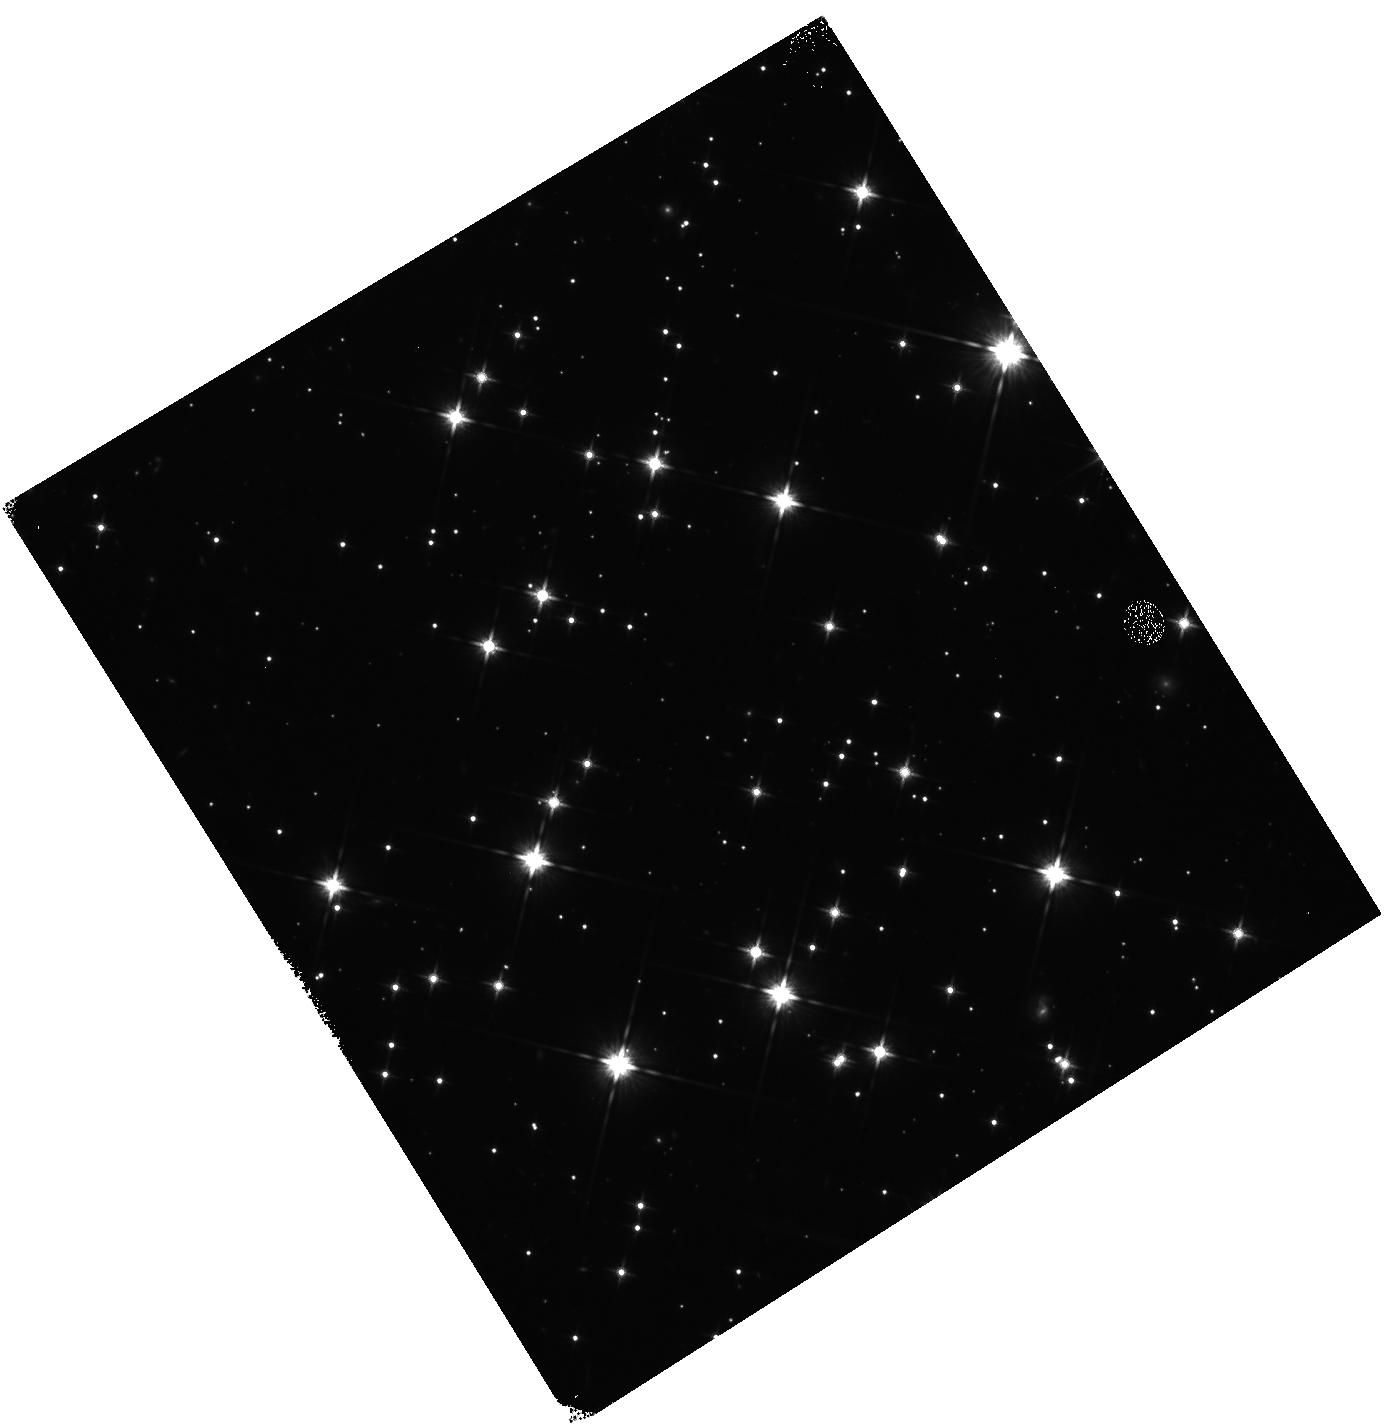
Target: field at RA 92.240°, Dec 24.243°
Instrument: WFC3/IR
Filter: F140W
Exposure: 12 min
Observation ID: hst_13173_af_wfc3_ir_f140w_ic5xaf

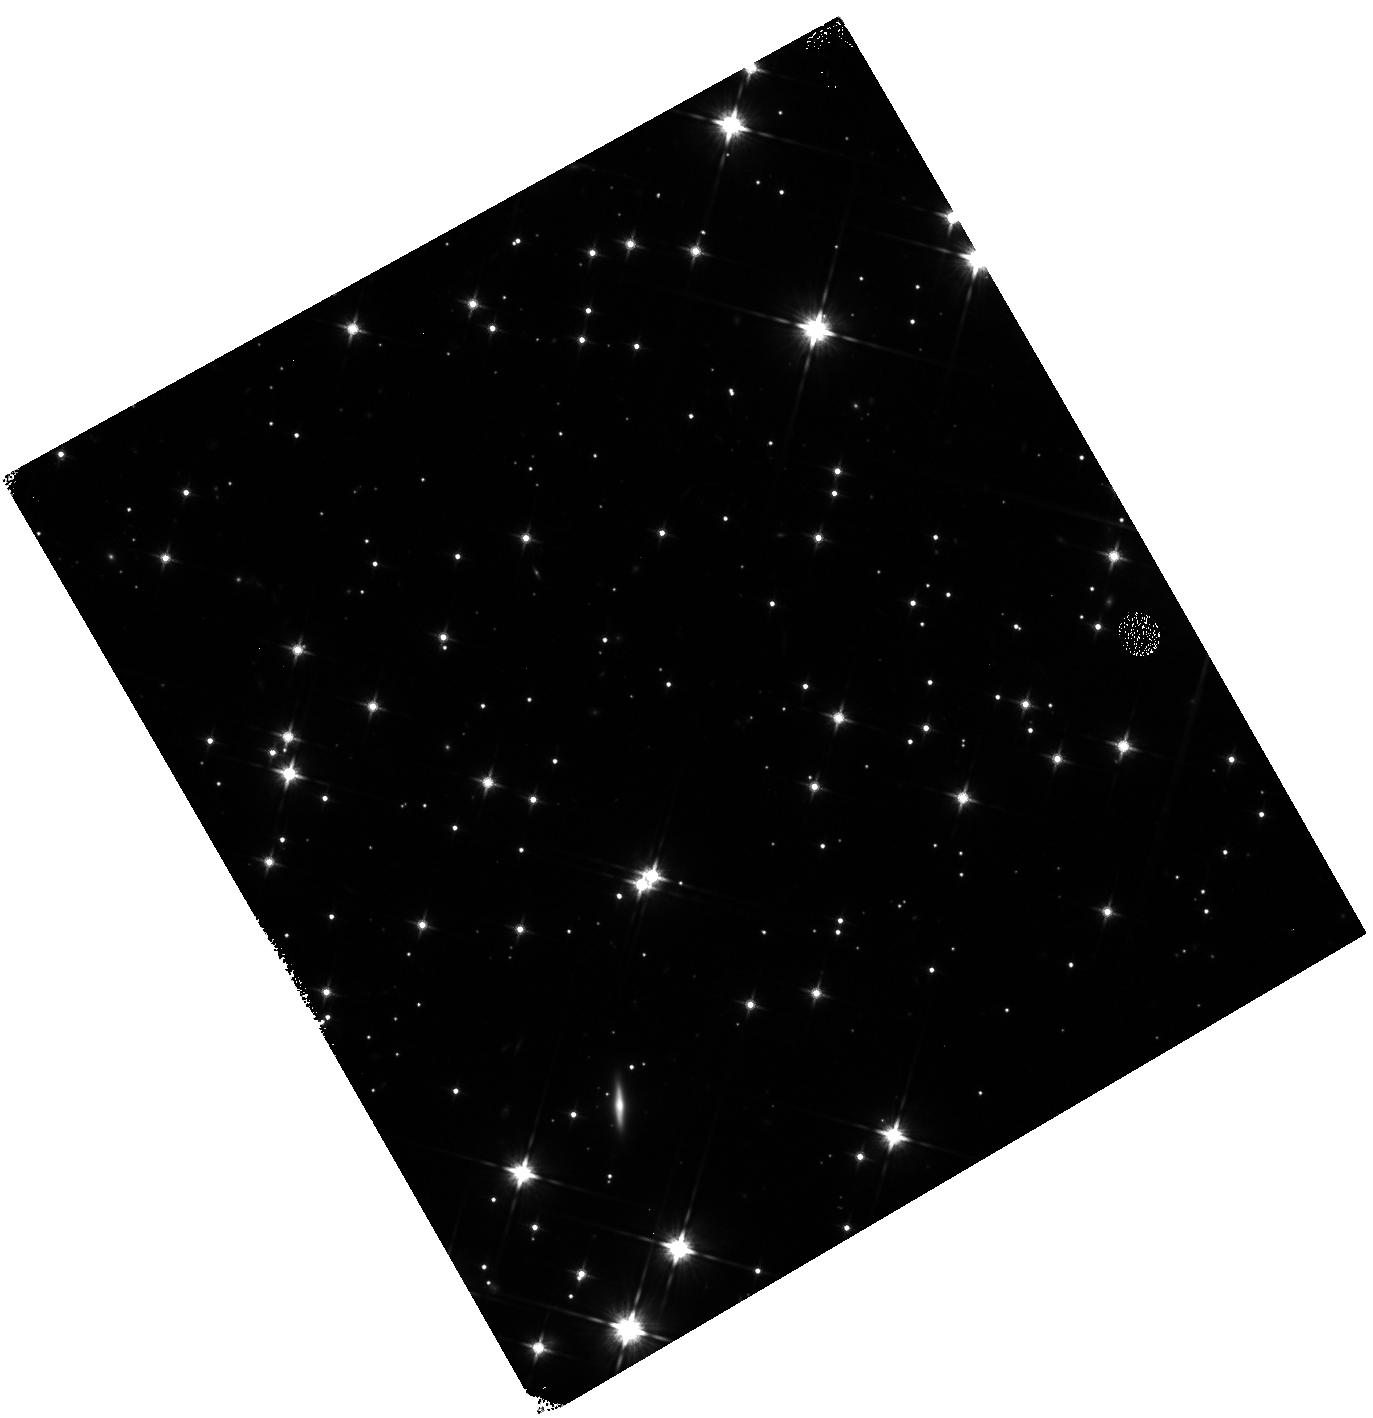
Target: field at RA 92.248°, Dec 24.217°
Instrument: WFC3/IR
Filter: F140W
Exposure: 12 min
Observation ID: hst_13173_ae_wfc3_ir_f140w_ic5xae

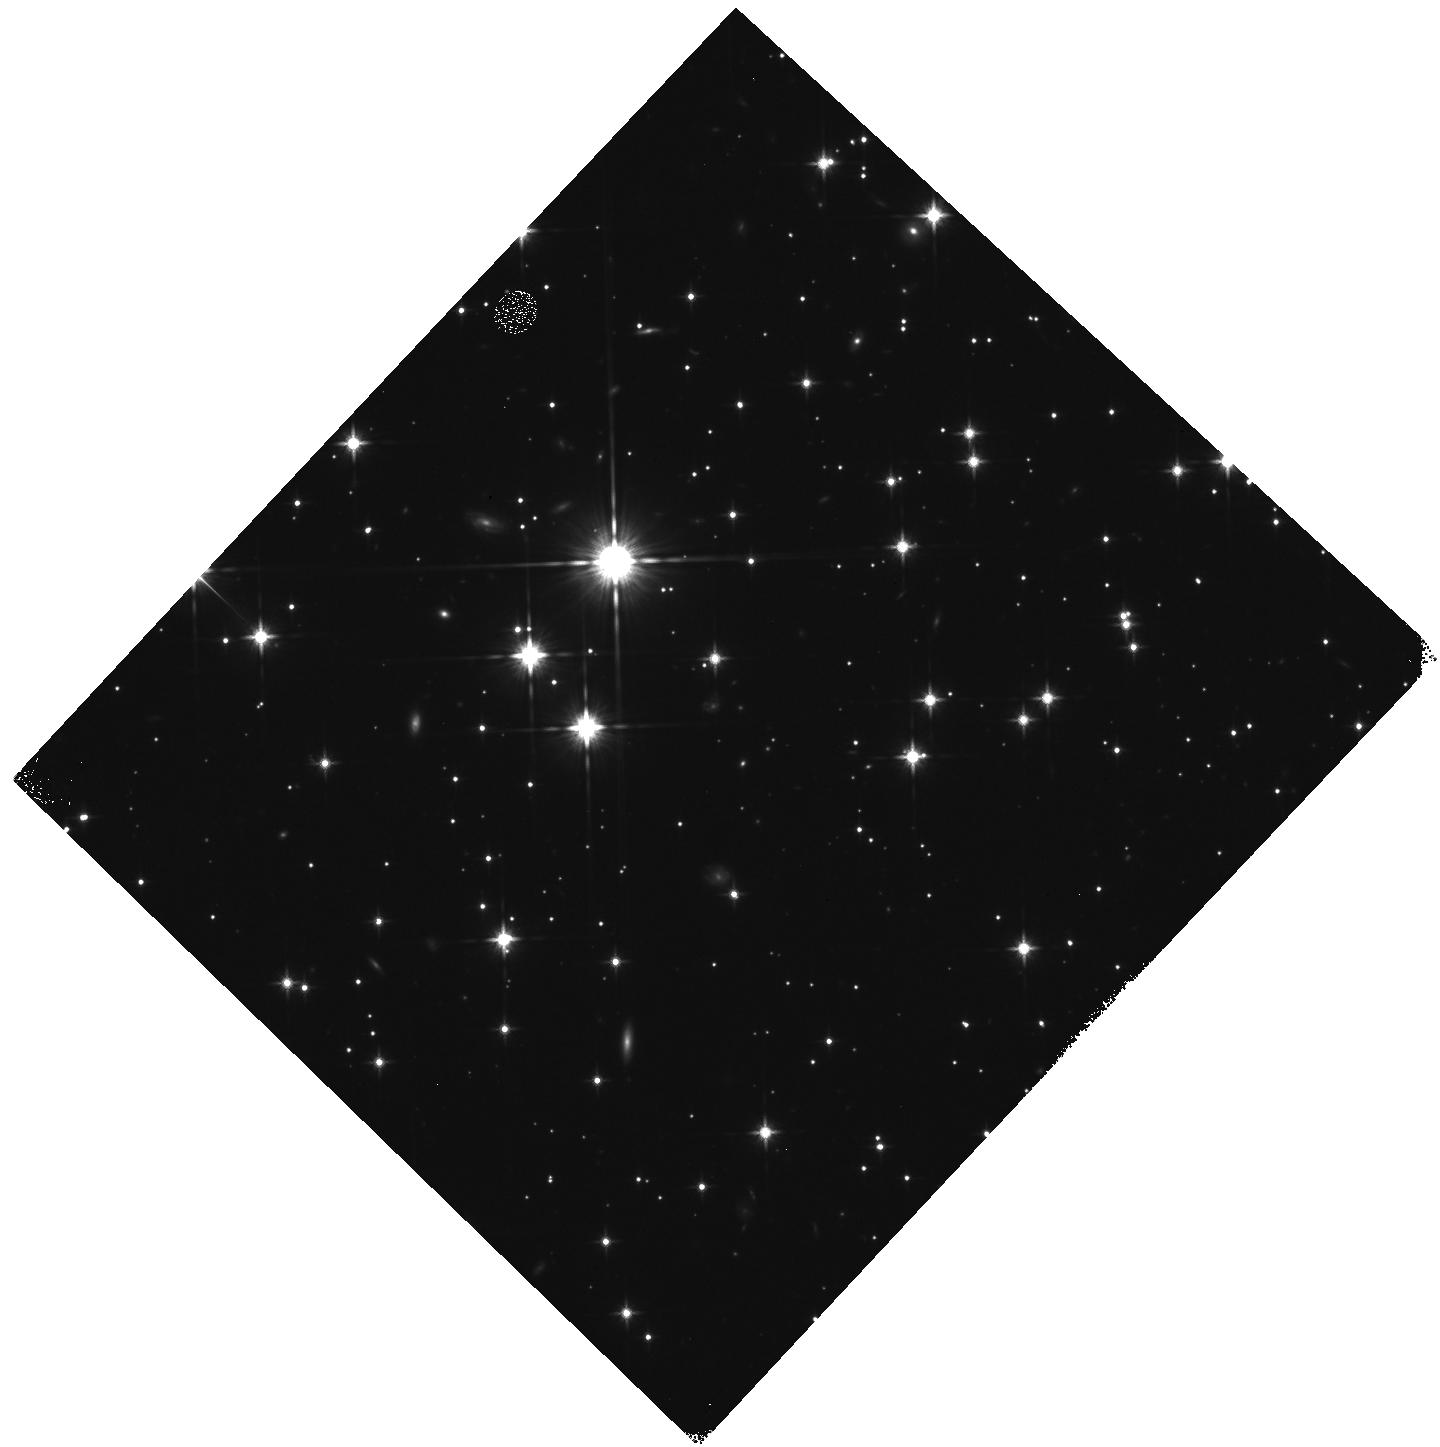
Target: field at RA 92.281°, Dec 24.185°
Instrument: WFC3/IR
Filter: F140W
Exposure: 12 min
Observation ID: hst_13173_a9_wfc3_ir_f140w_ic5xa9

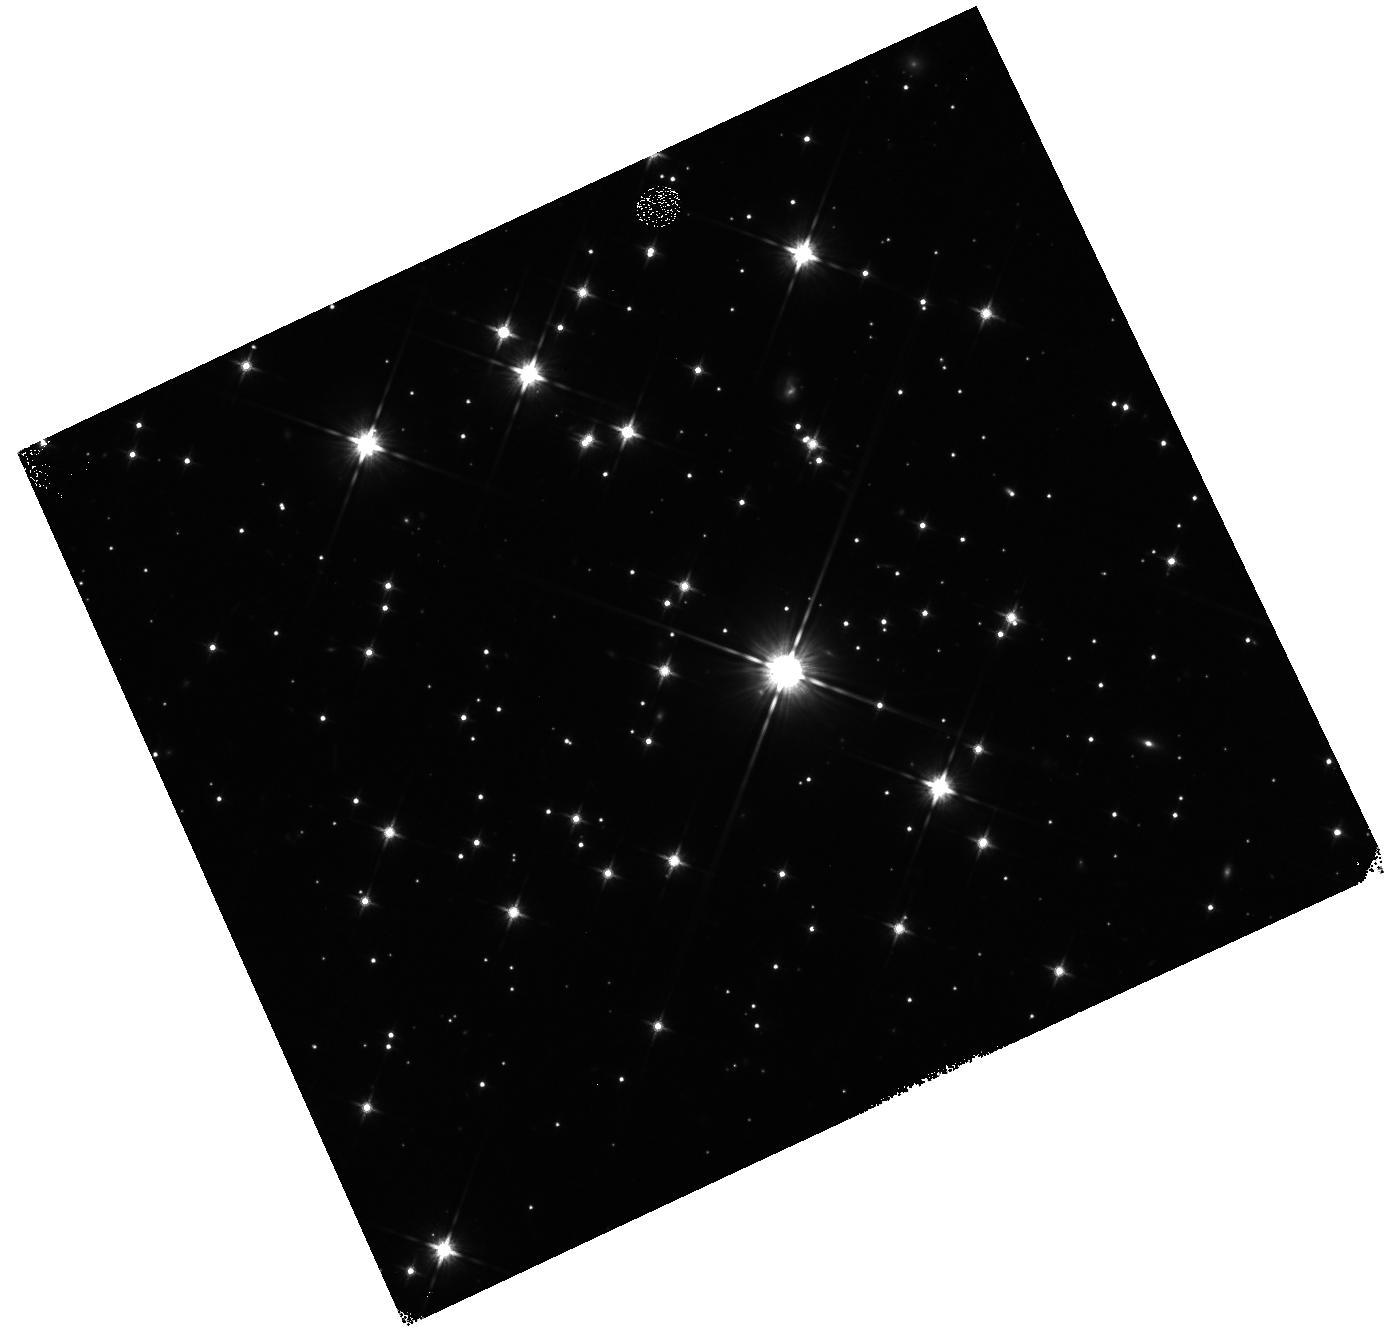
Target: field at RA 92.229°, Dec 24.220°
Instrument: WFC3/IR
Filter: F140W
Exposure: 12 min
Observation ID: hst_13173_a2_wfc3_ir_f140w_ic5xa2

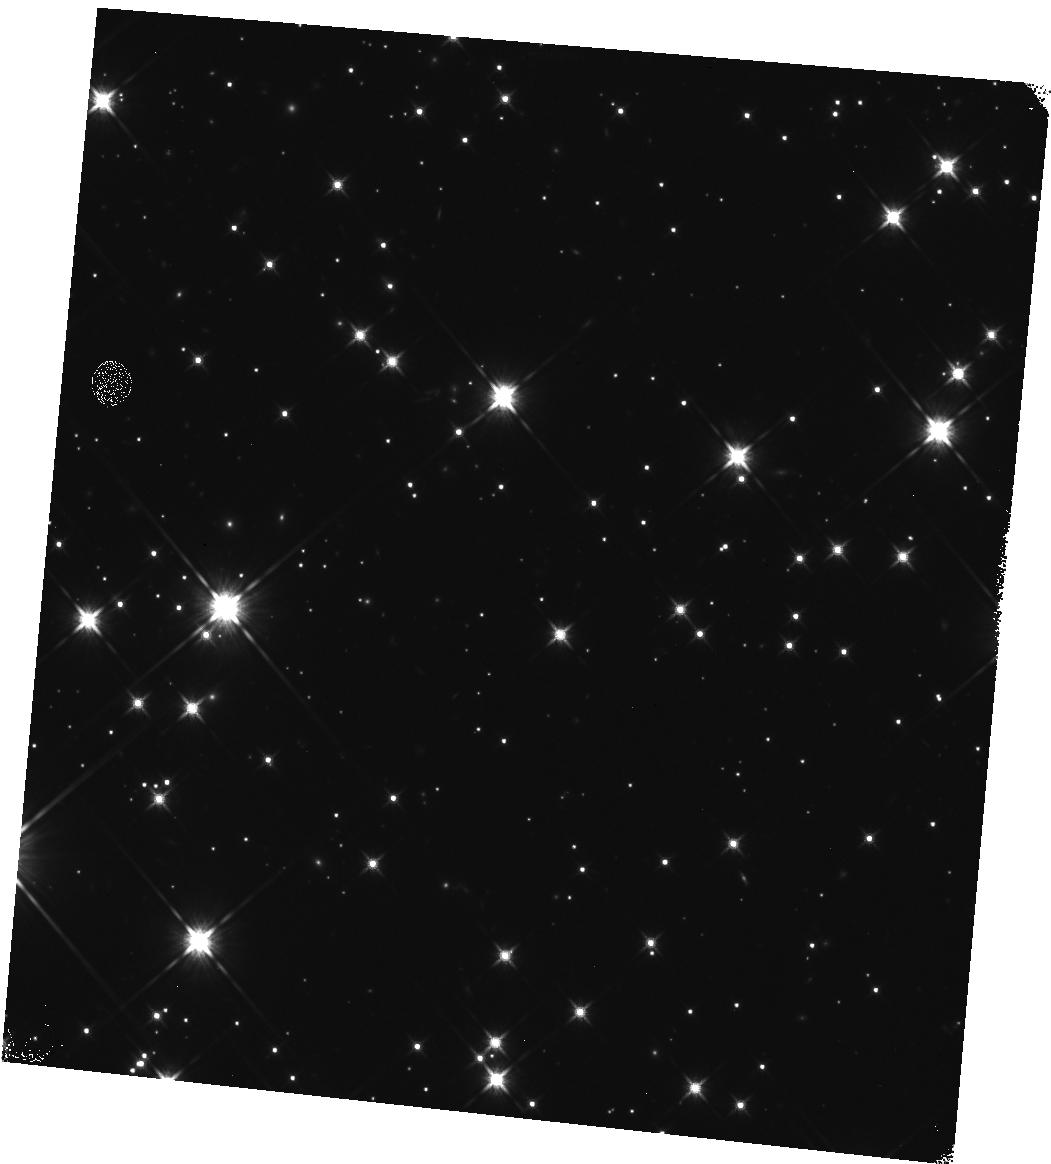
Target: field at RA 92.259°, Dec 24.230°
Instrument: WFC3/IR
Filter: F140W
Exposure: 12 min
Observation ID: hst_13173_a6_wfc3_ir_f140w_ic5xa6

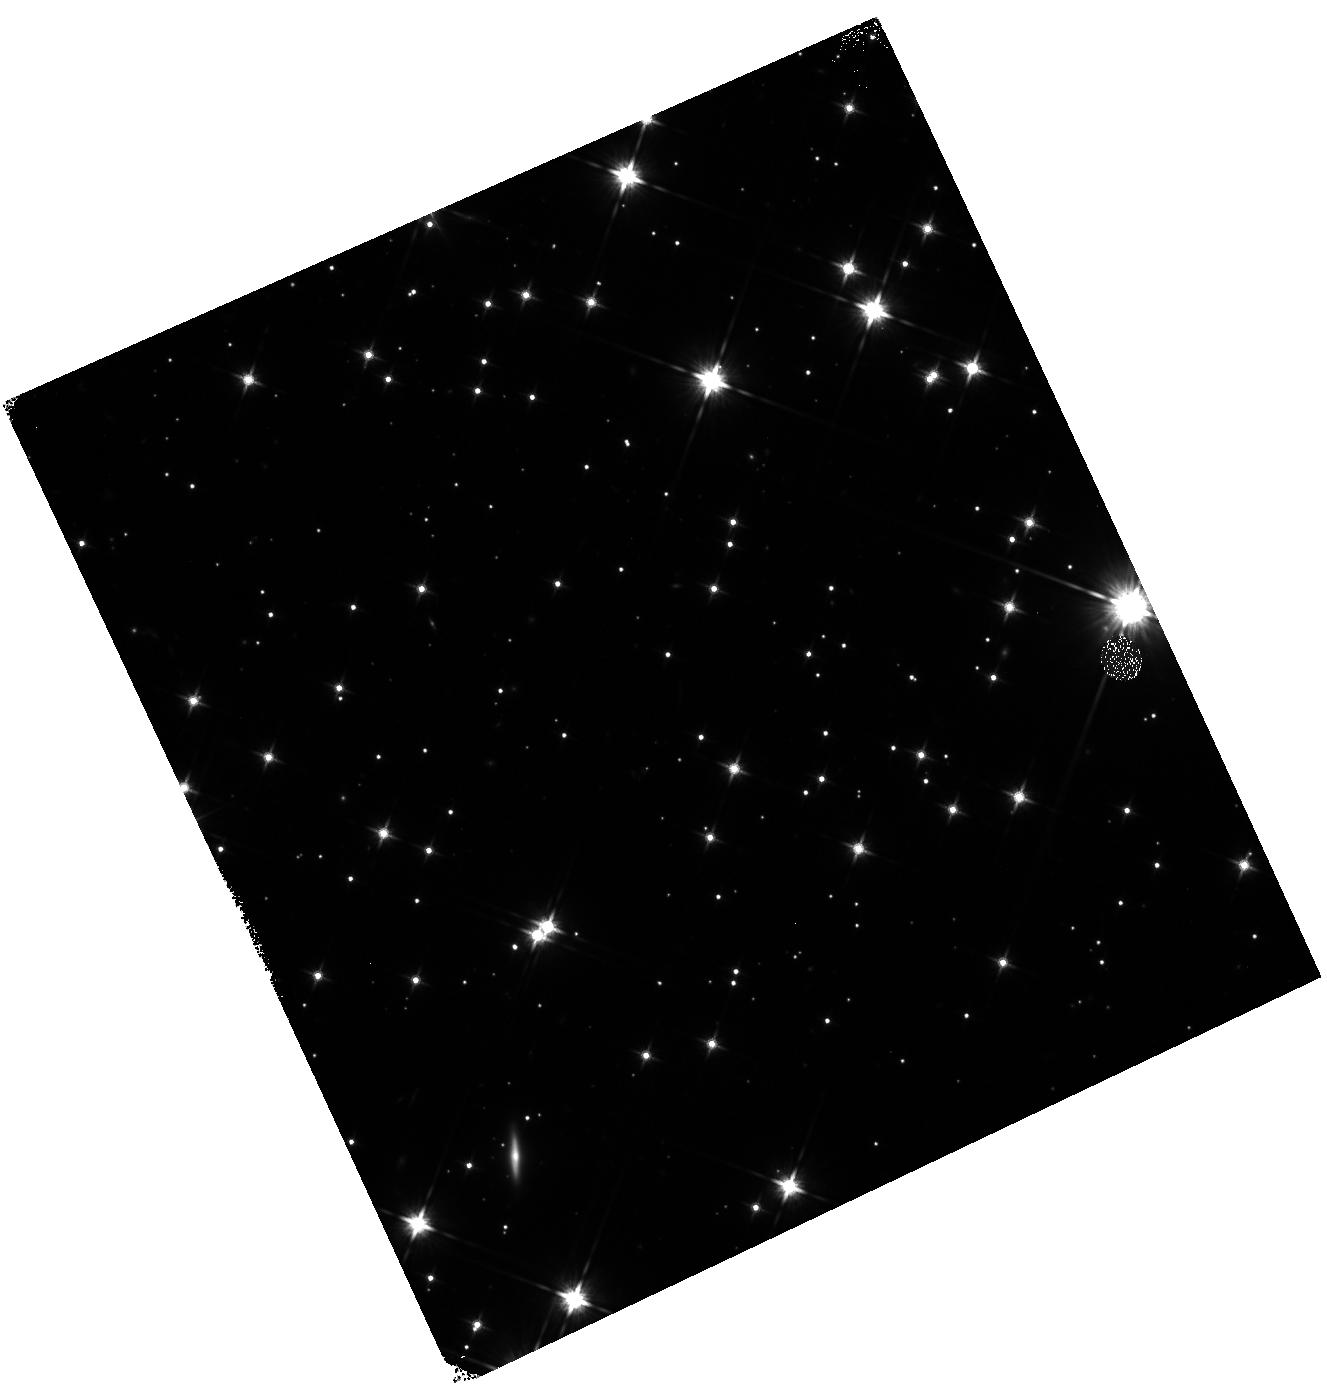
Target: field at RA 92.245°, Dec 24.220°
Instrument: WFC3/IR
Filter: F140W
Exposure: 12 min
Observation ID: hst_13173_a5_wfc3_ir_f140w_ic5xa5

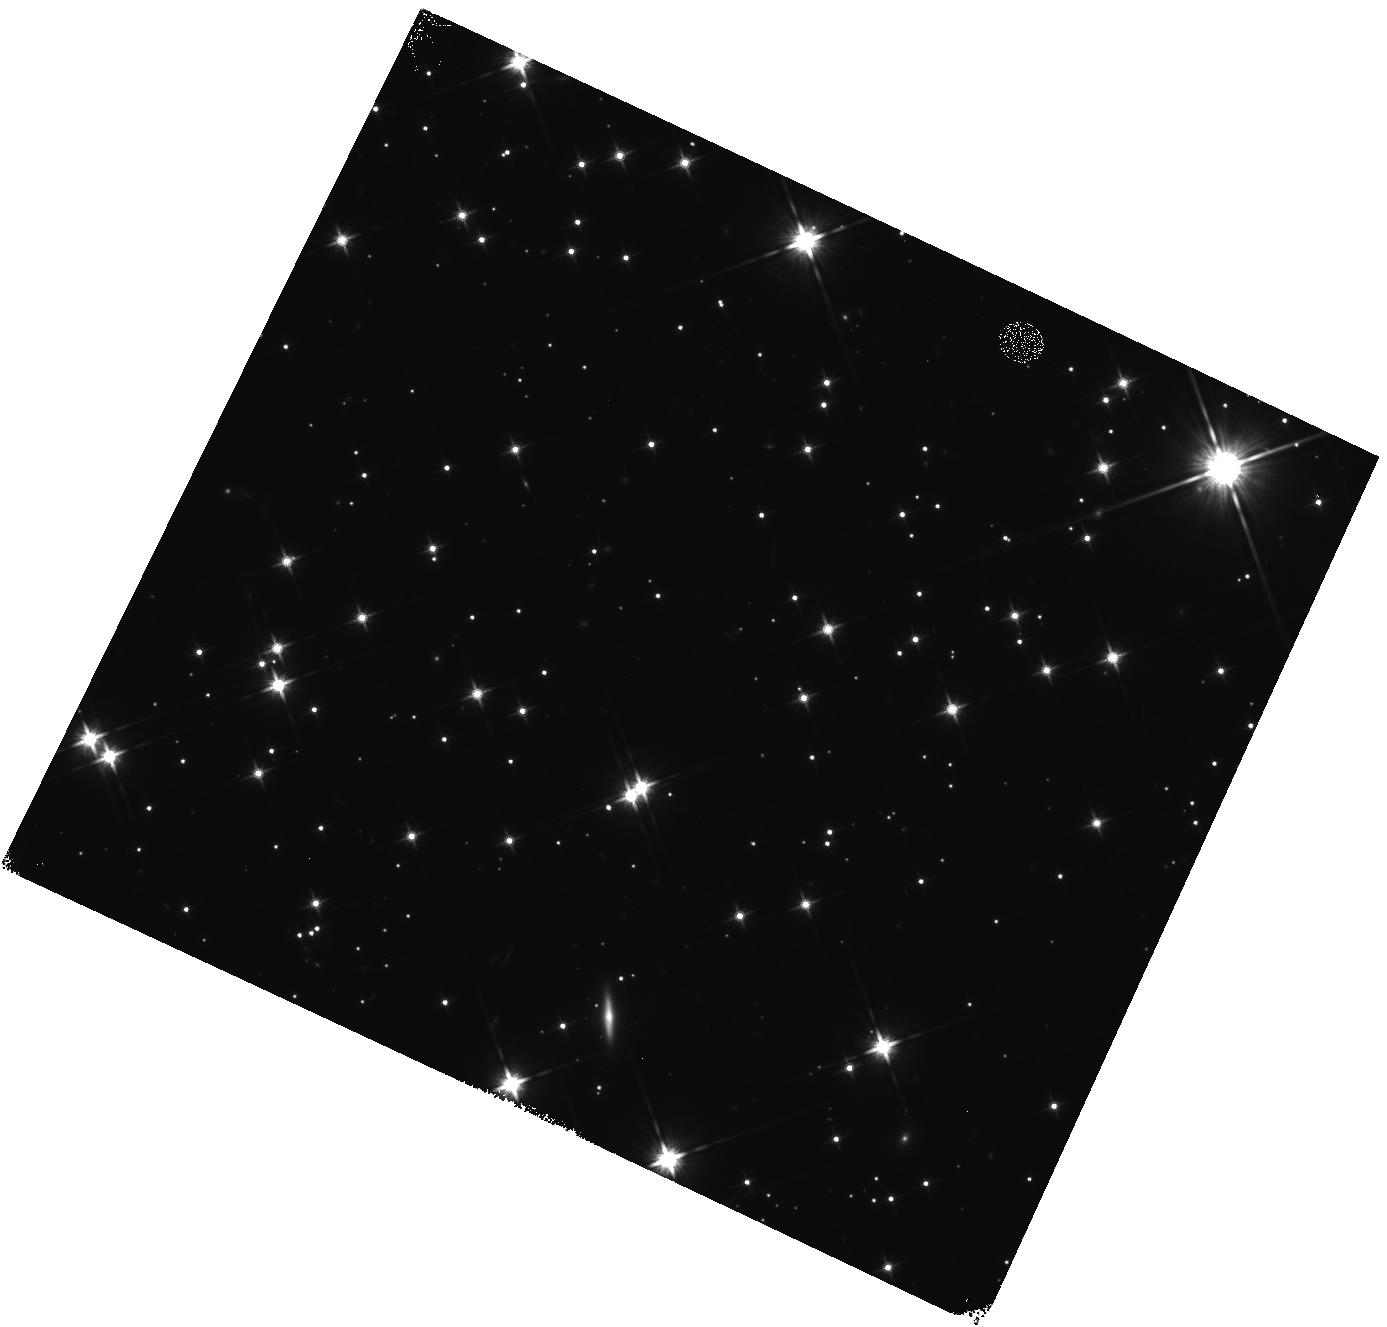
Target: field at RA 92.247°, Dec 24.215°
Instrument: WFC3/IR
Filter: F140W
Exposure: 12 min
Observation ID: hst_13173_a3_wfc3_ir_f140w_ic5xa3

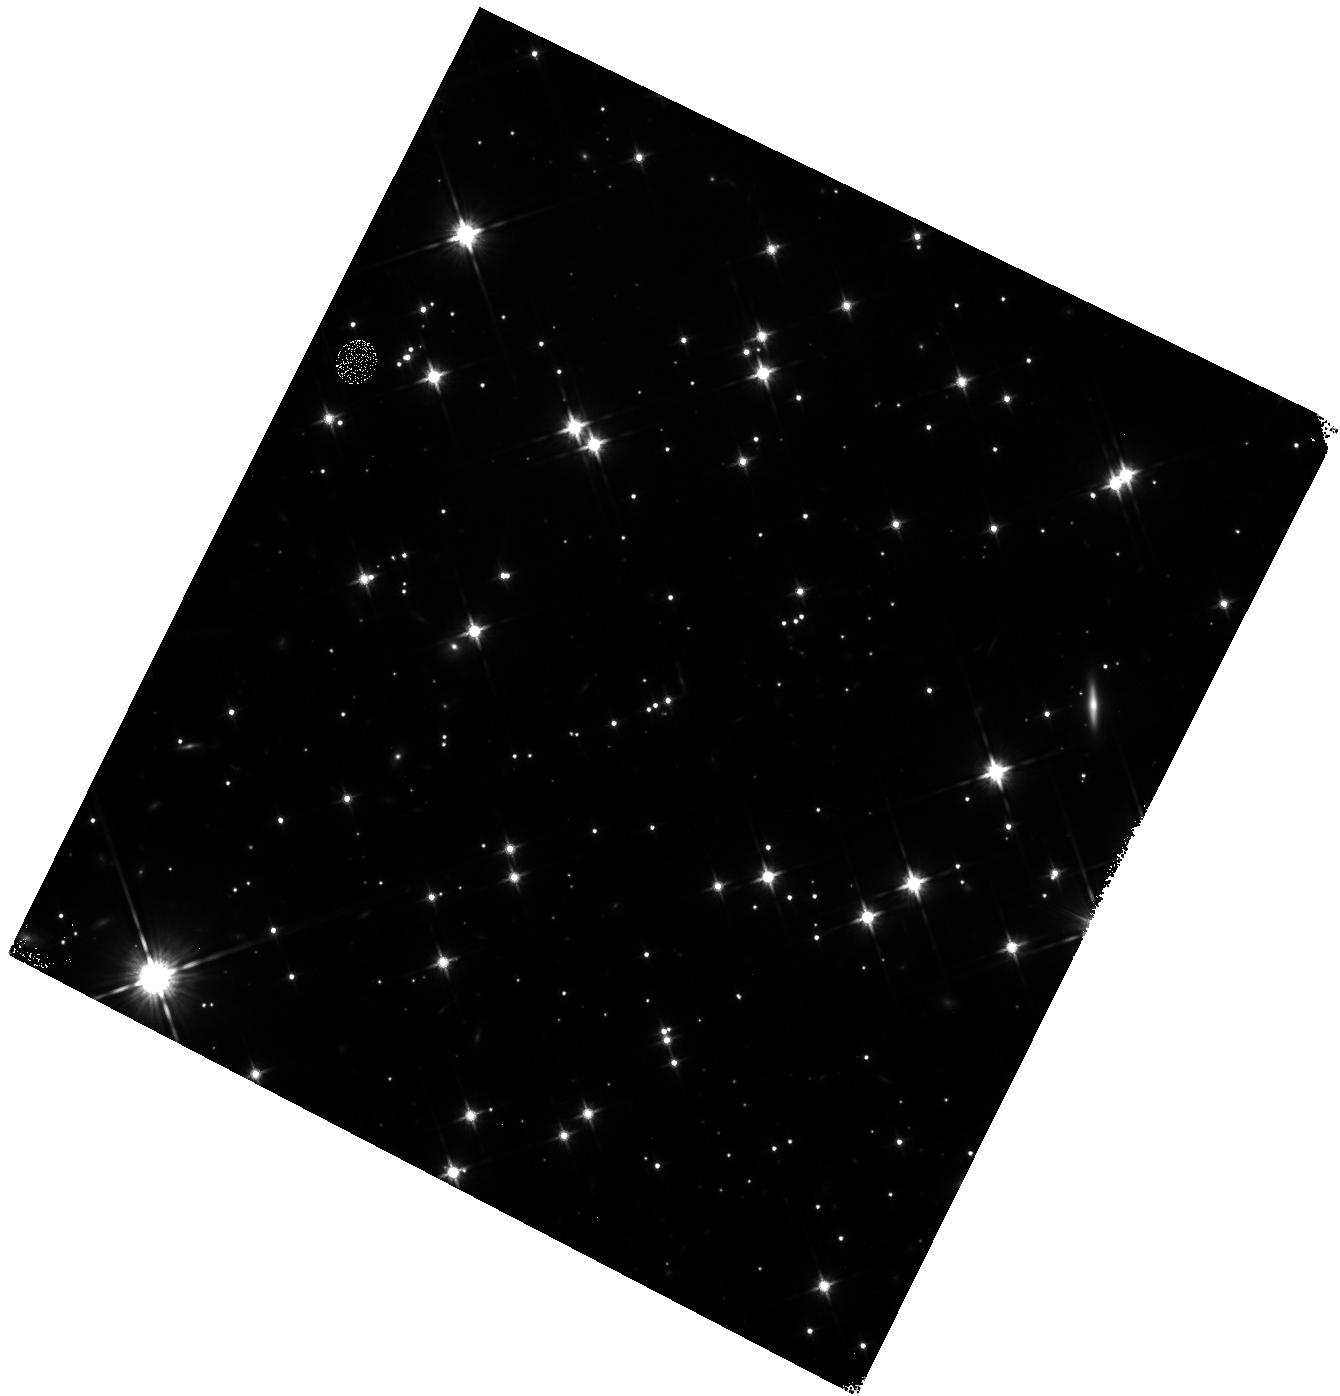
Target: field at RA 92.264°, Dec 24.200°
Instrument: WFC3/IR
Filter: F140W
Exposure: 12 min
Observation ID: hst_13173_a7_wfc3_ir_f140w_ic5xa7

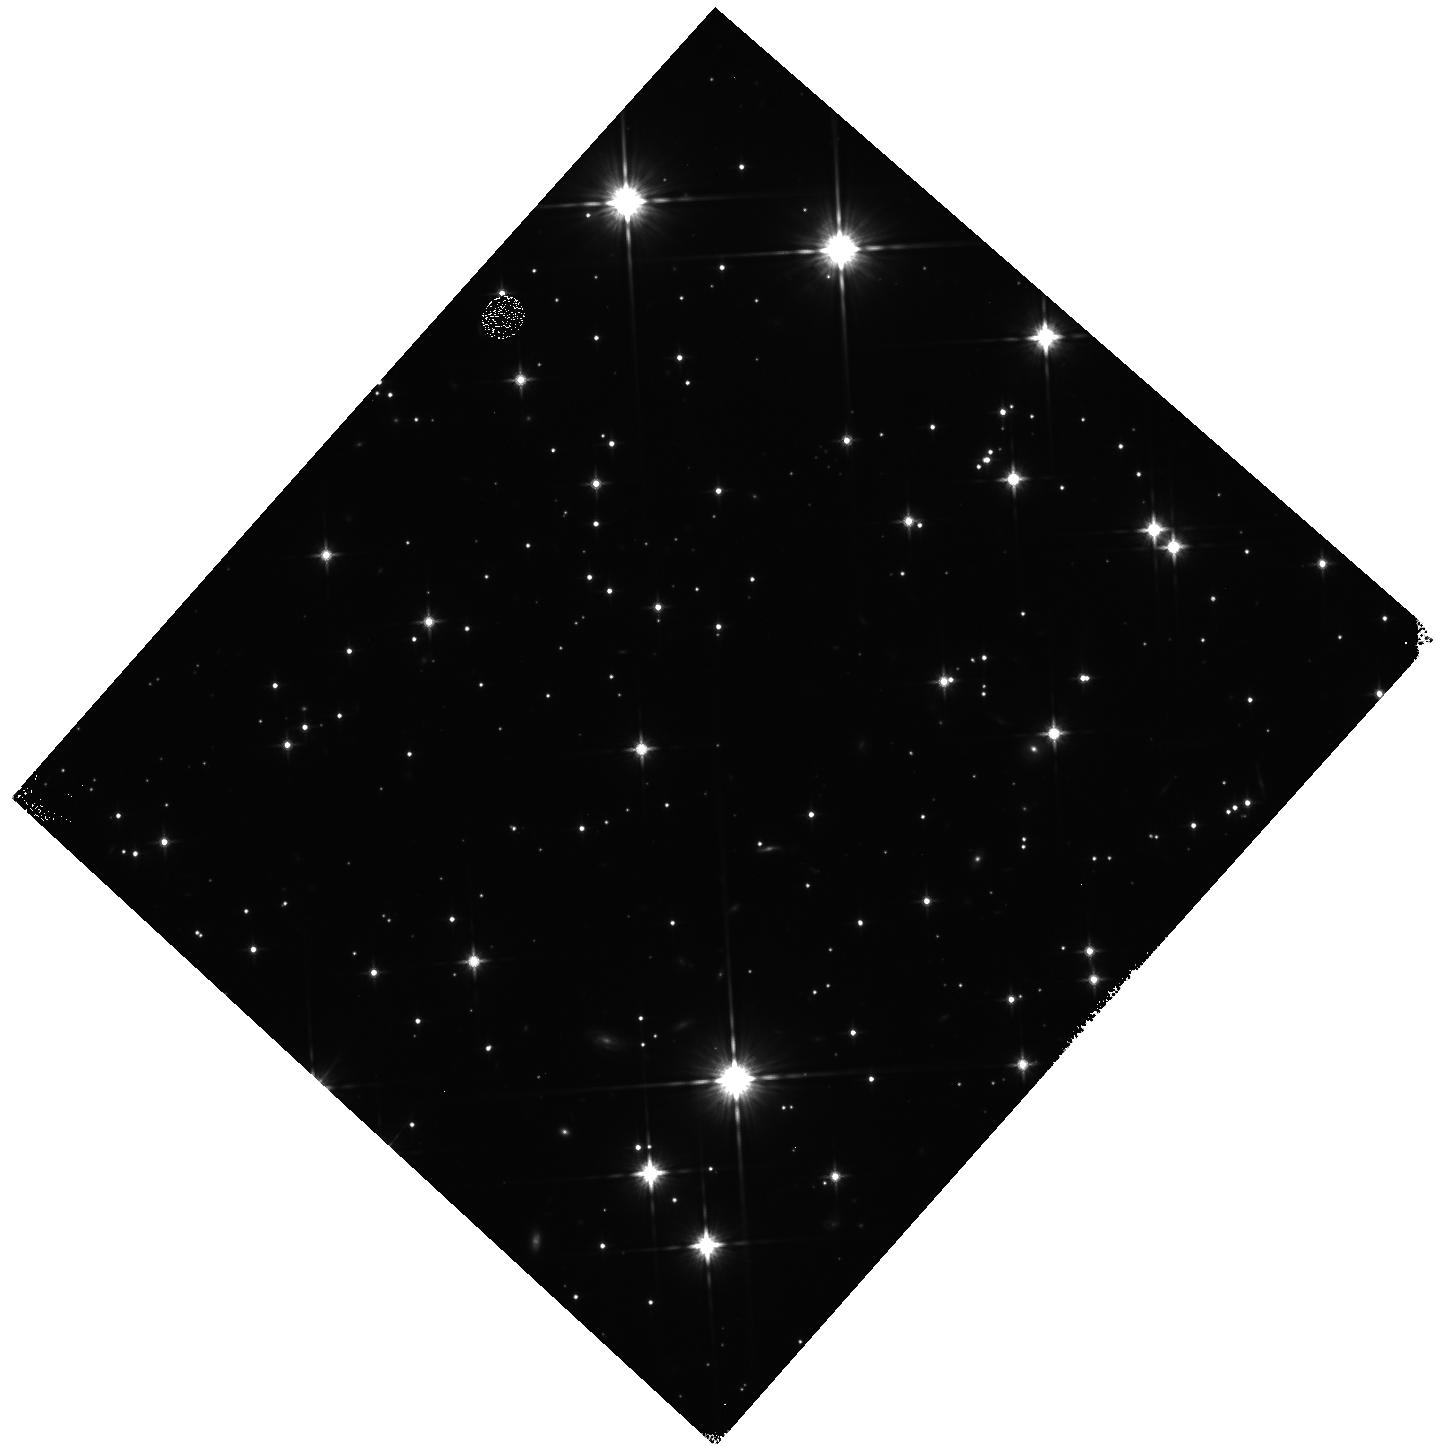
Target: field at RA 92.286°, Dec 24.203°
Instrument: WFC3/IR
Filter: F140W
Exposure: 12 min
Observation ID: hst_13173_a8_wfc3_ir_f140w_ic5xa8

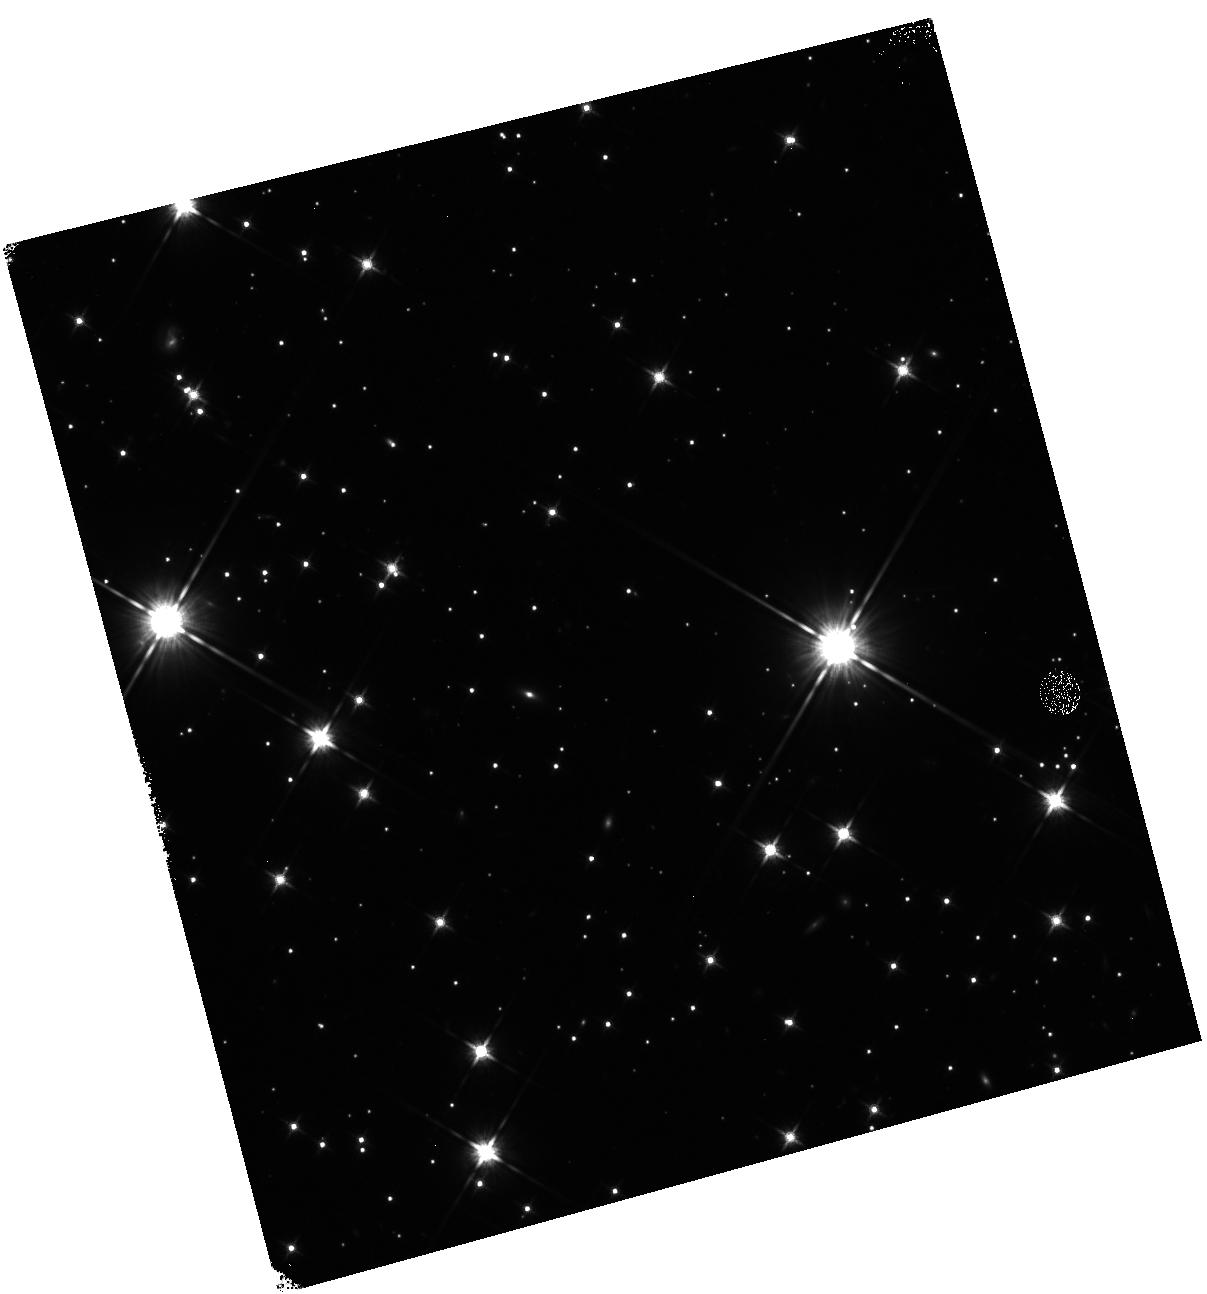
Target: field at RA 92.209°, Dec 24.222°
Instrument: WFC3/IR
Filter: F140W
Exposure: 12 min
Observation ID: hst_13173_a4_wfc3_ir_f140w_ic5xa4

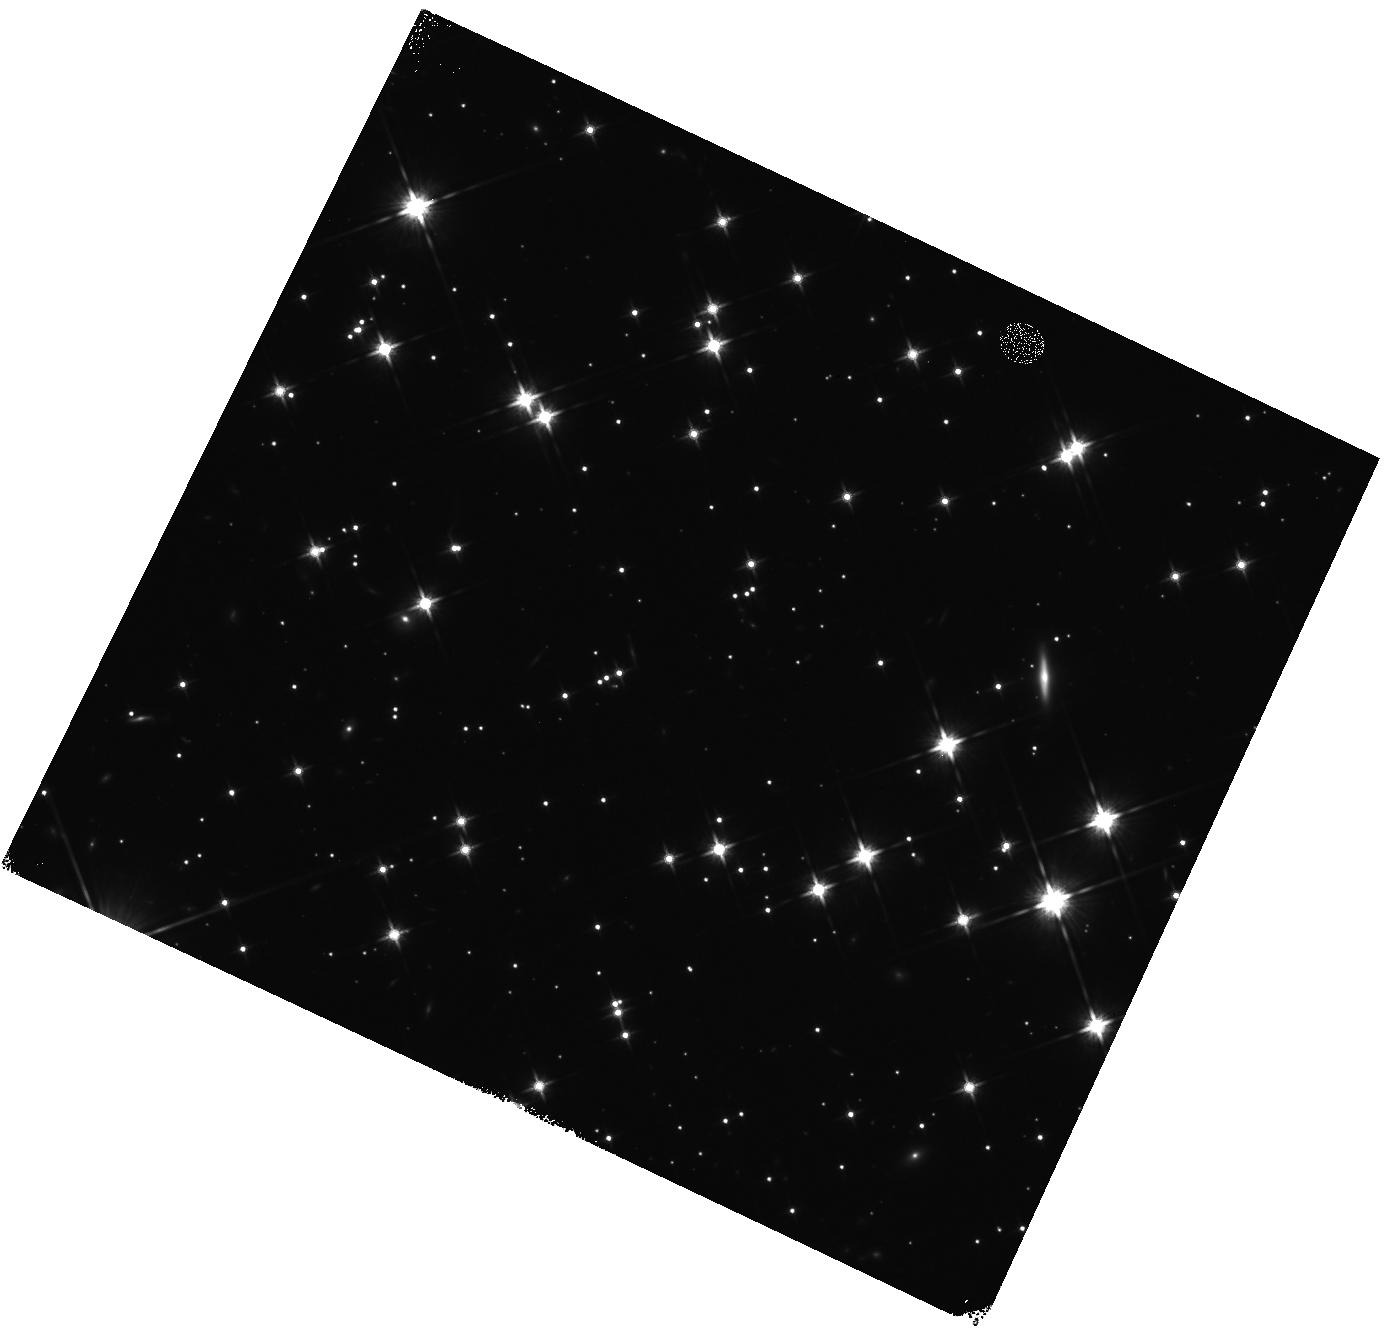
Target: field at RA 92.264°, Dec 24.202°
Instrument: WFC3/IR
Filter: F140W
Exposure: 12 min
Observation ID: hst_13173_ac_wfc3_ir_f140w_ic5xac

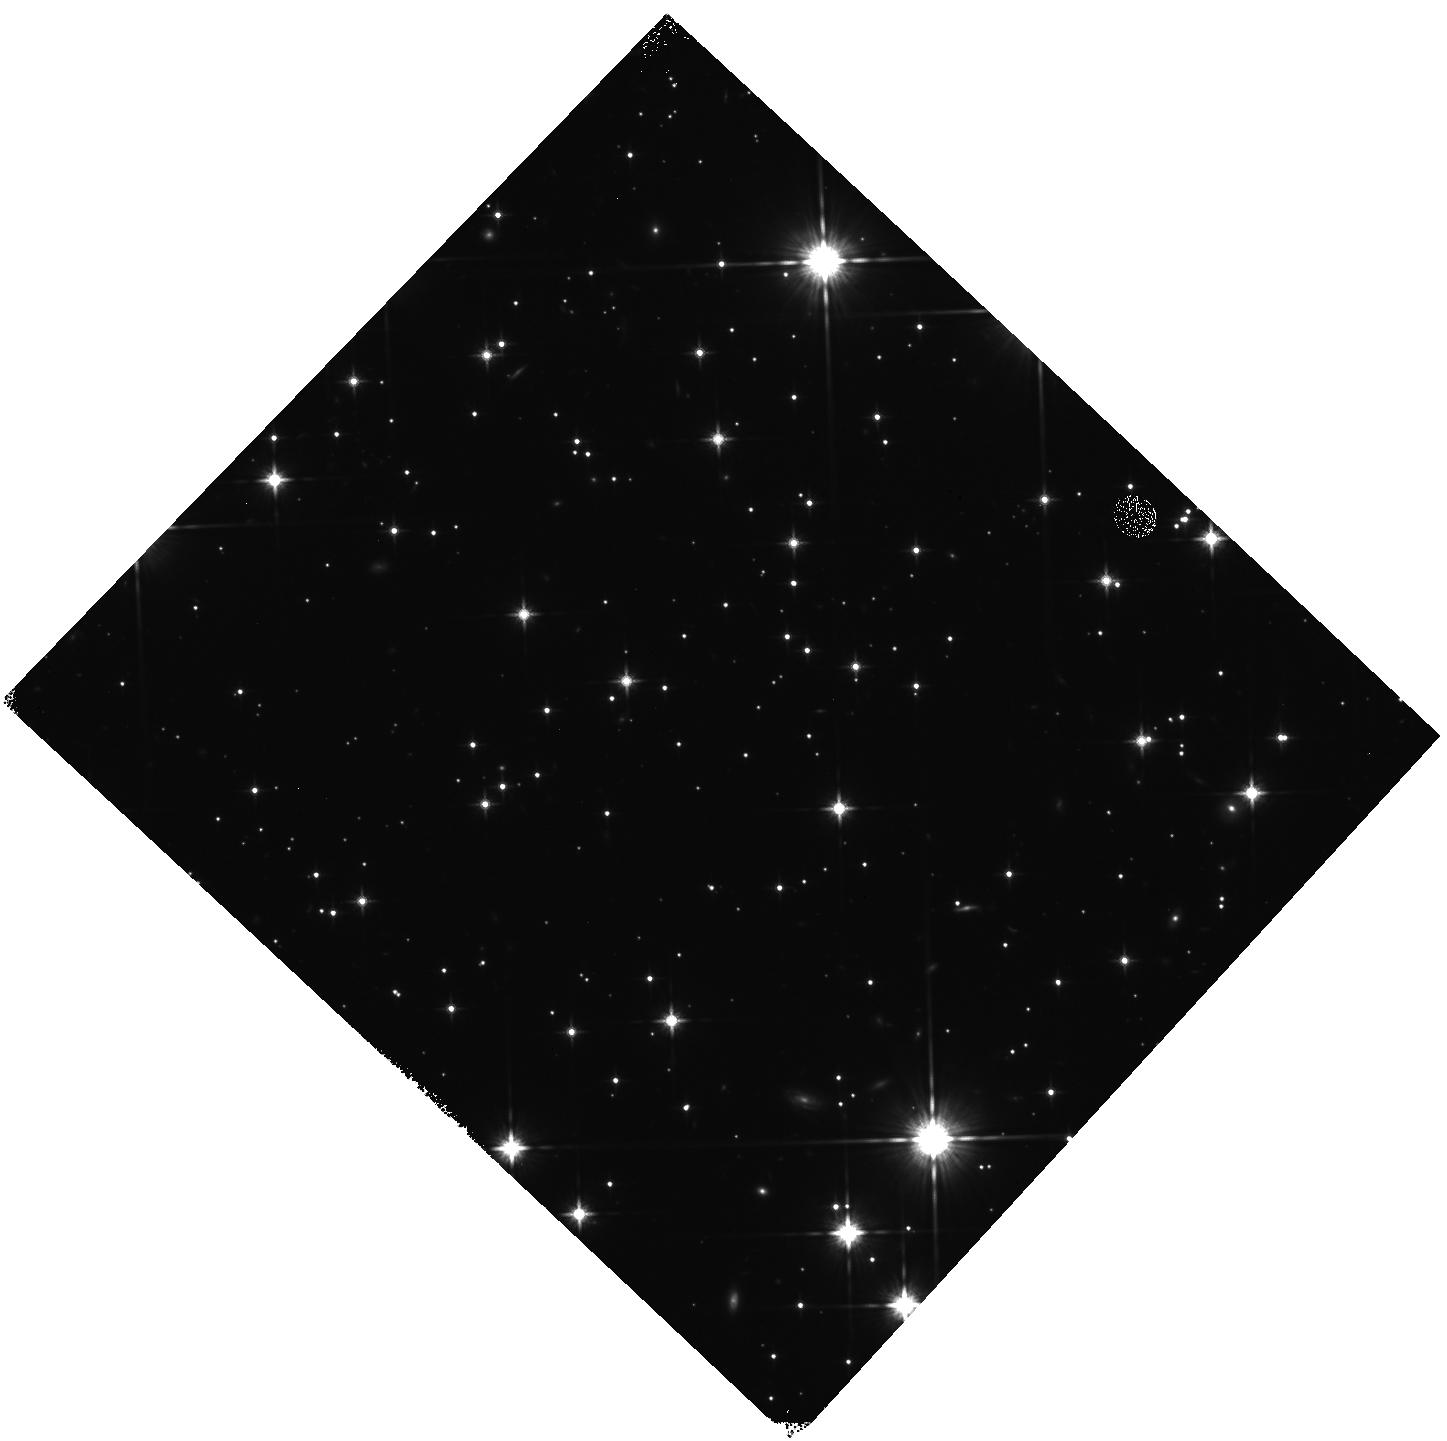
Target: field at RA 92.296°, Dec 24.208°
Instrument: WFC3/IR
Filter: F140W
Exposure: 12 min
Observation ID: hst_13173_ad_wfc3_ir_f140w_ic5xad

Mini-OFAD and FGS-FGS Alignments for HSTs Three FGSs (PI: Nelan, Edmund)

This proposal gathers the data needed to calibrate the geometric distortion (OFAD) and FGS-FGS alignments for all three FGSs. The target field, M35, contains stars from the 1 milli-arcsecond FGS1r OFAD catalog. The relative positions of these stars will be used as the input catalog for the calibration, replacing the much less accurate UCAC positions. The proposal is structured in such a way that targets and guide stars that are not currently part of the OFAD catalog will be brought into the catalog by using FGS1r astrometry visits to observe the position of such stars relative to the OFAD stars. The ultimate goal is to calibrate the distortions to better than 10 mas in FGS2r2 and FGS3 (FGS1r is already calibrated to better than 1 mas), and to obtain FGS-FGS alignments accurate 10 mas. For visits where time permits, several stars are observed with both PUPIL and F583W in order to determine what impact the F583W has on geometric distortion and FGS alignment, in preparation for the use of F583W for guiding, if such becomes so.